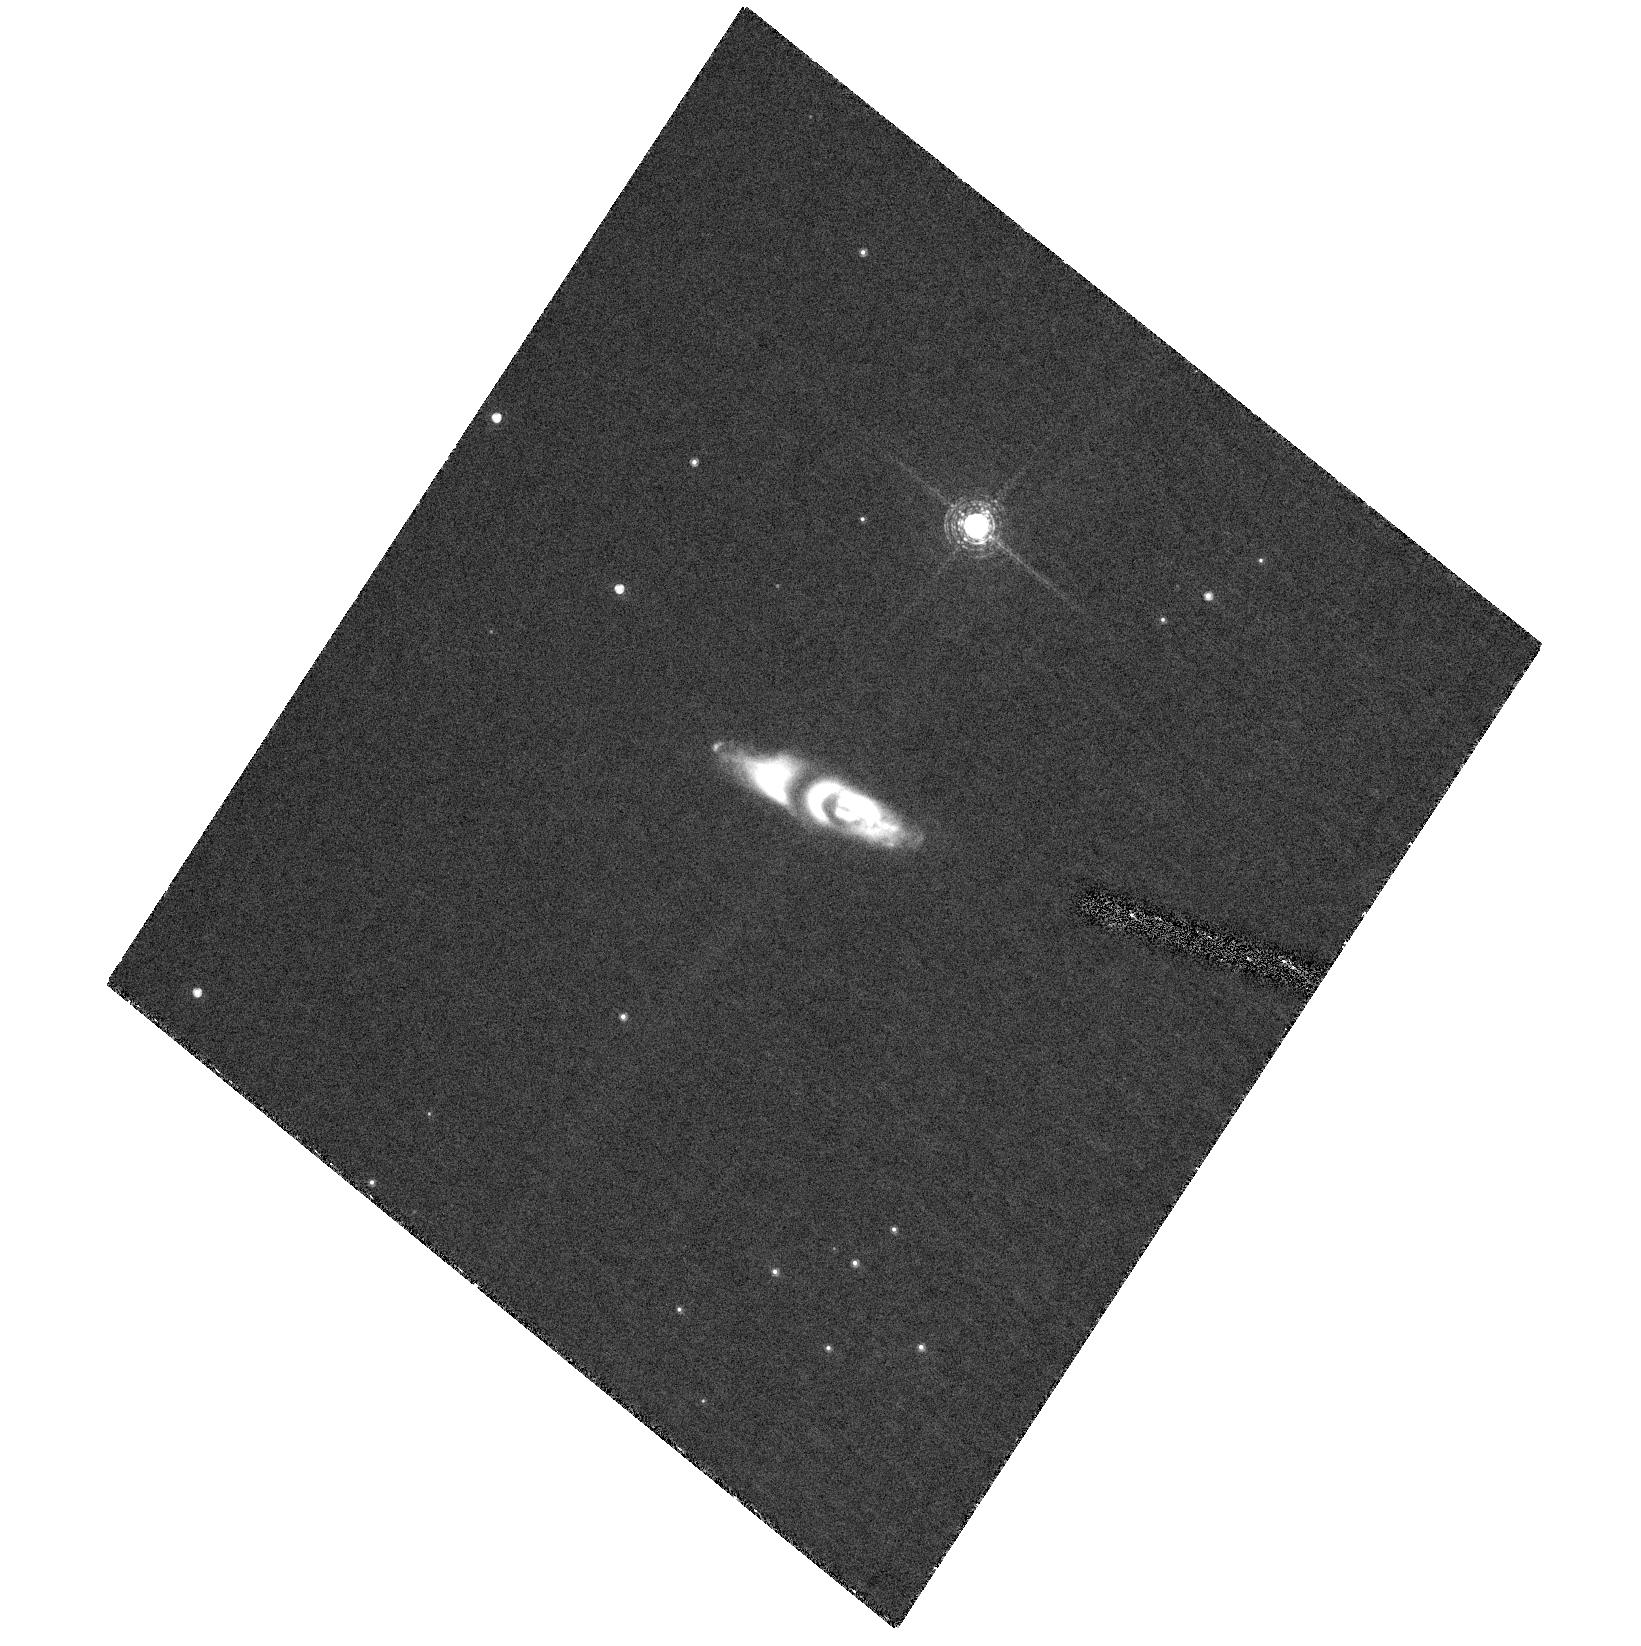
Target: IRAS22036+5306. Instrument: ACS/HRC. Filter: F658N. Exposure: 1.4 h. Observation ID: hst_10537_01_acs_hrc_f658n_j9da01

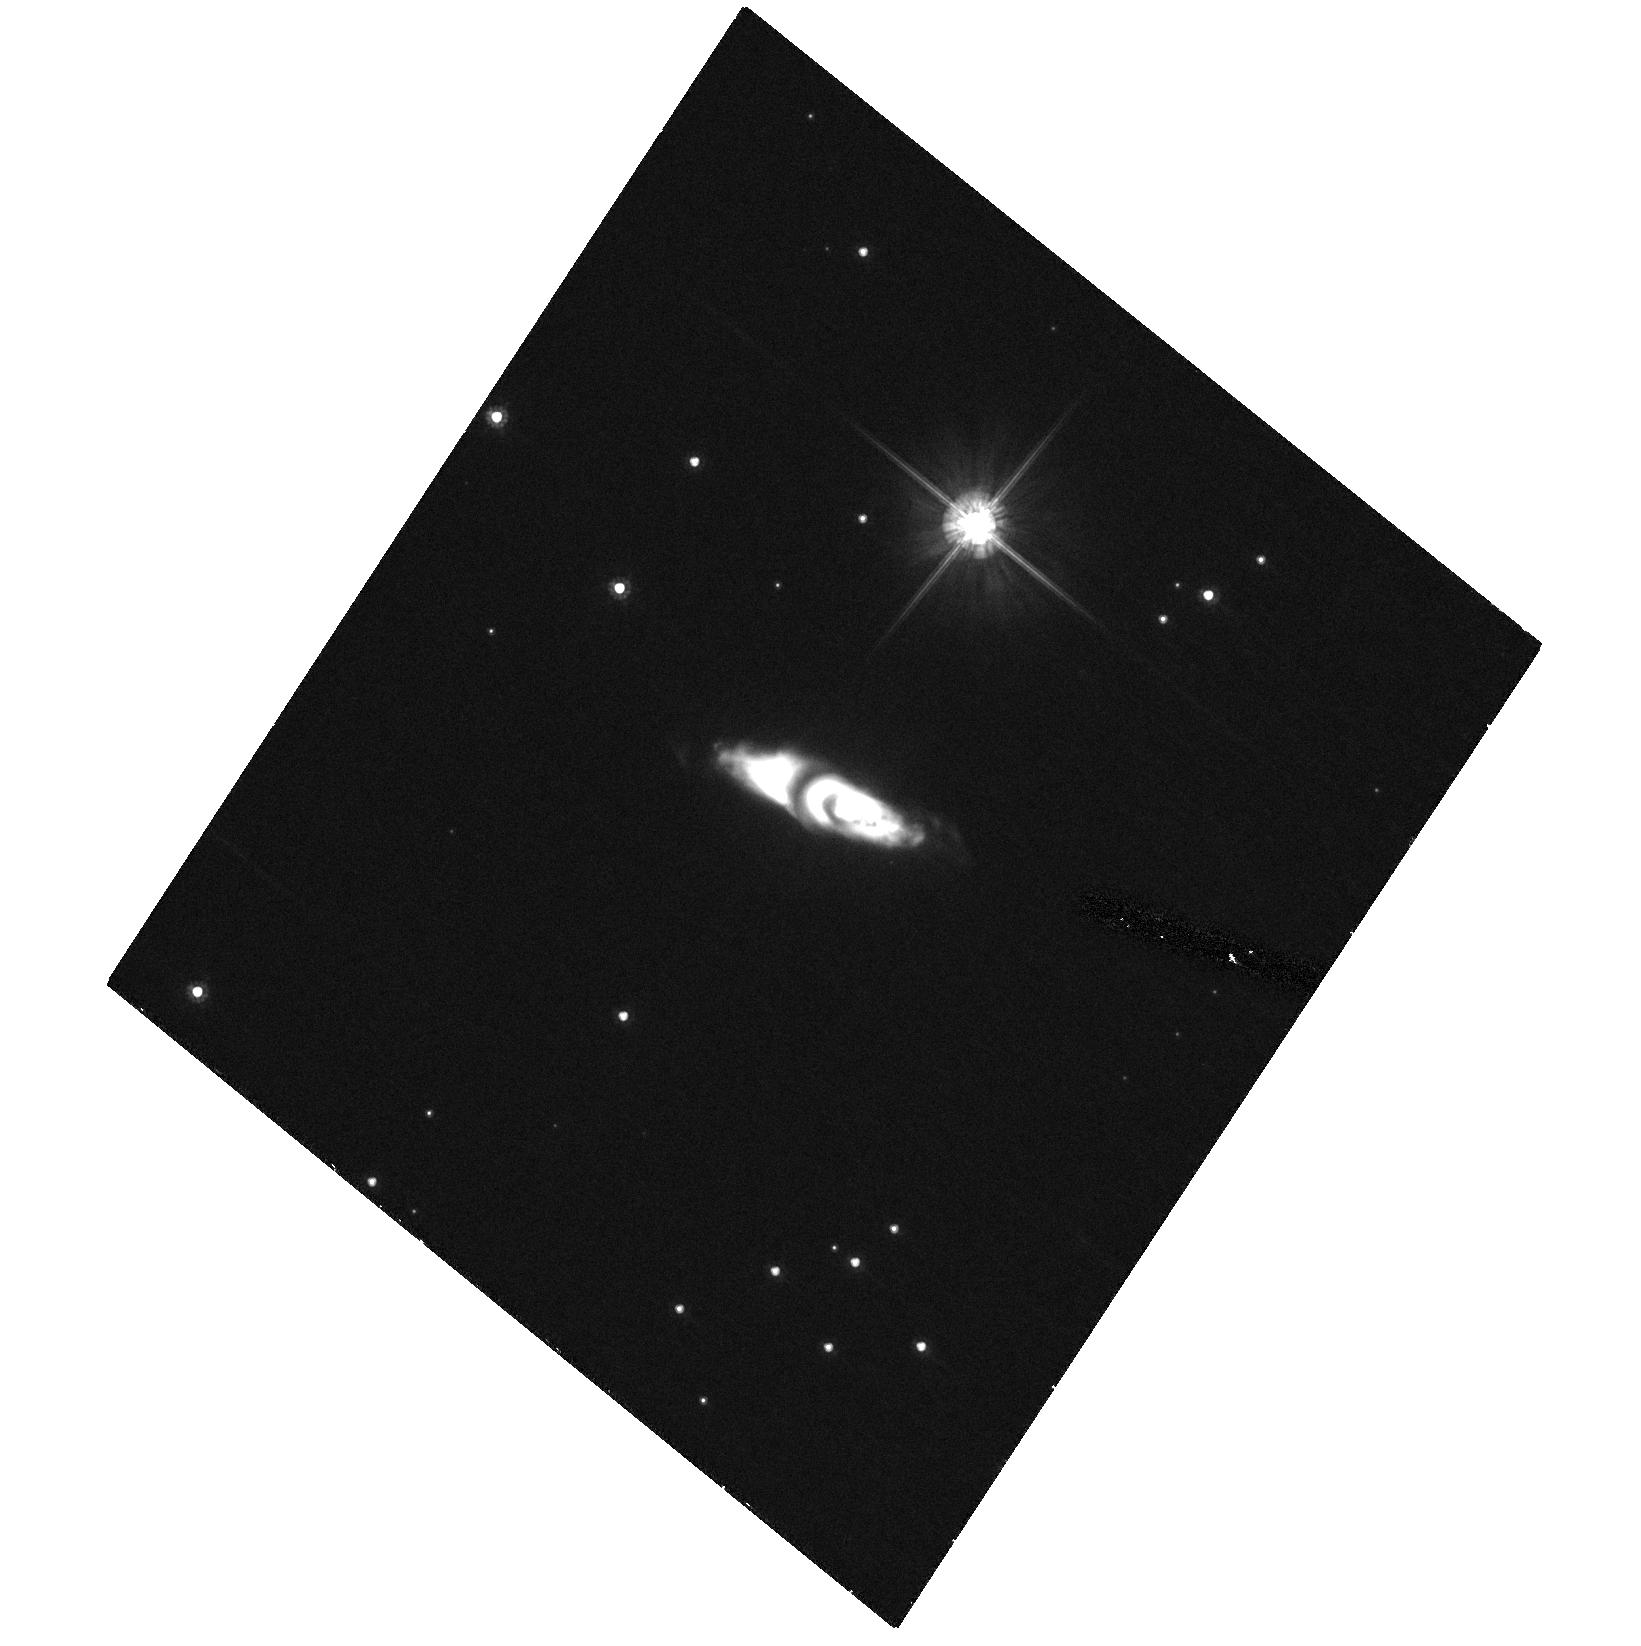
Target: IRAS22036+5306. Instrument: ACS/HRC. Filter: F606W. Exposure: 27 min. Observation ID: hst_10537_01_acs_hrc_f606w_j9da01

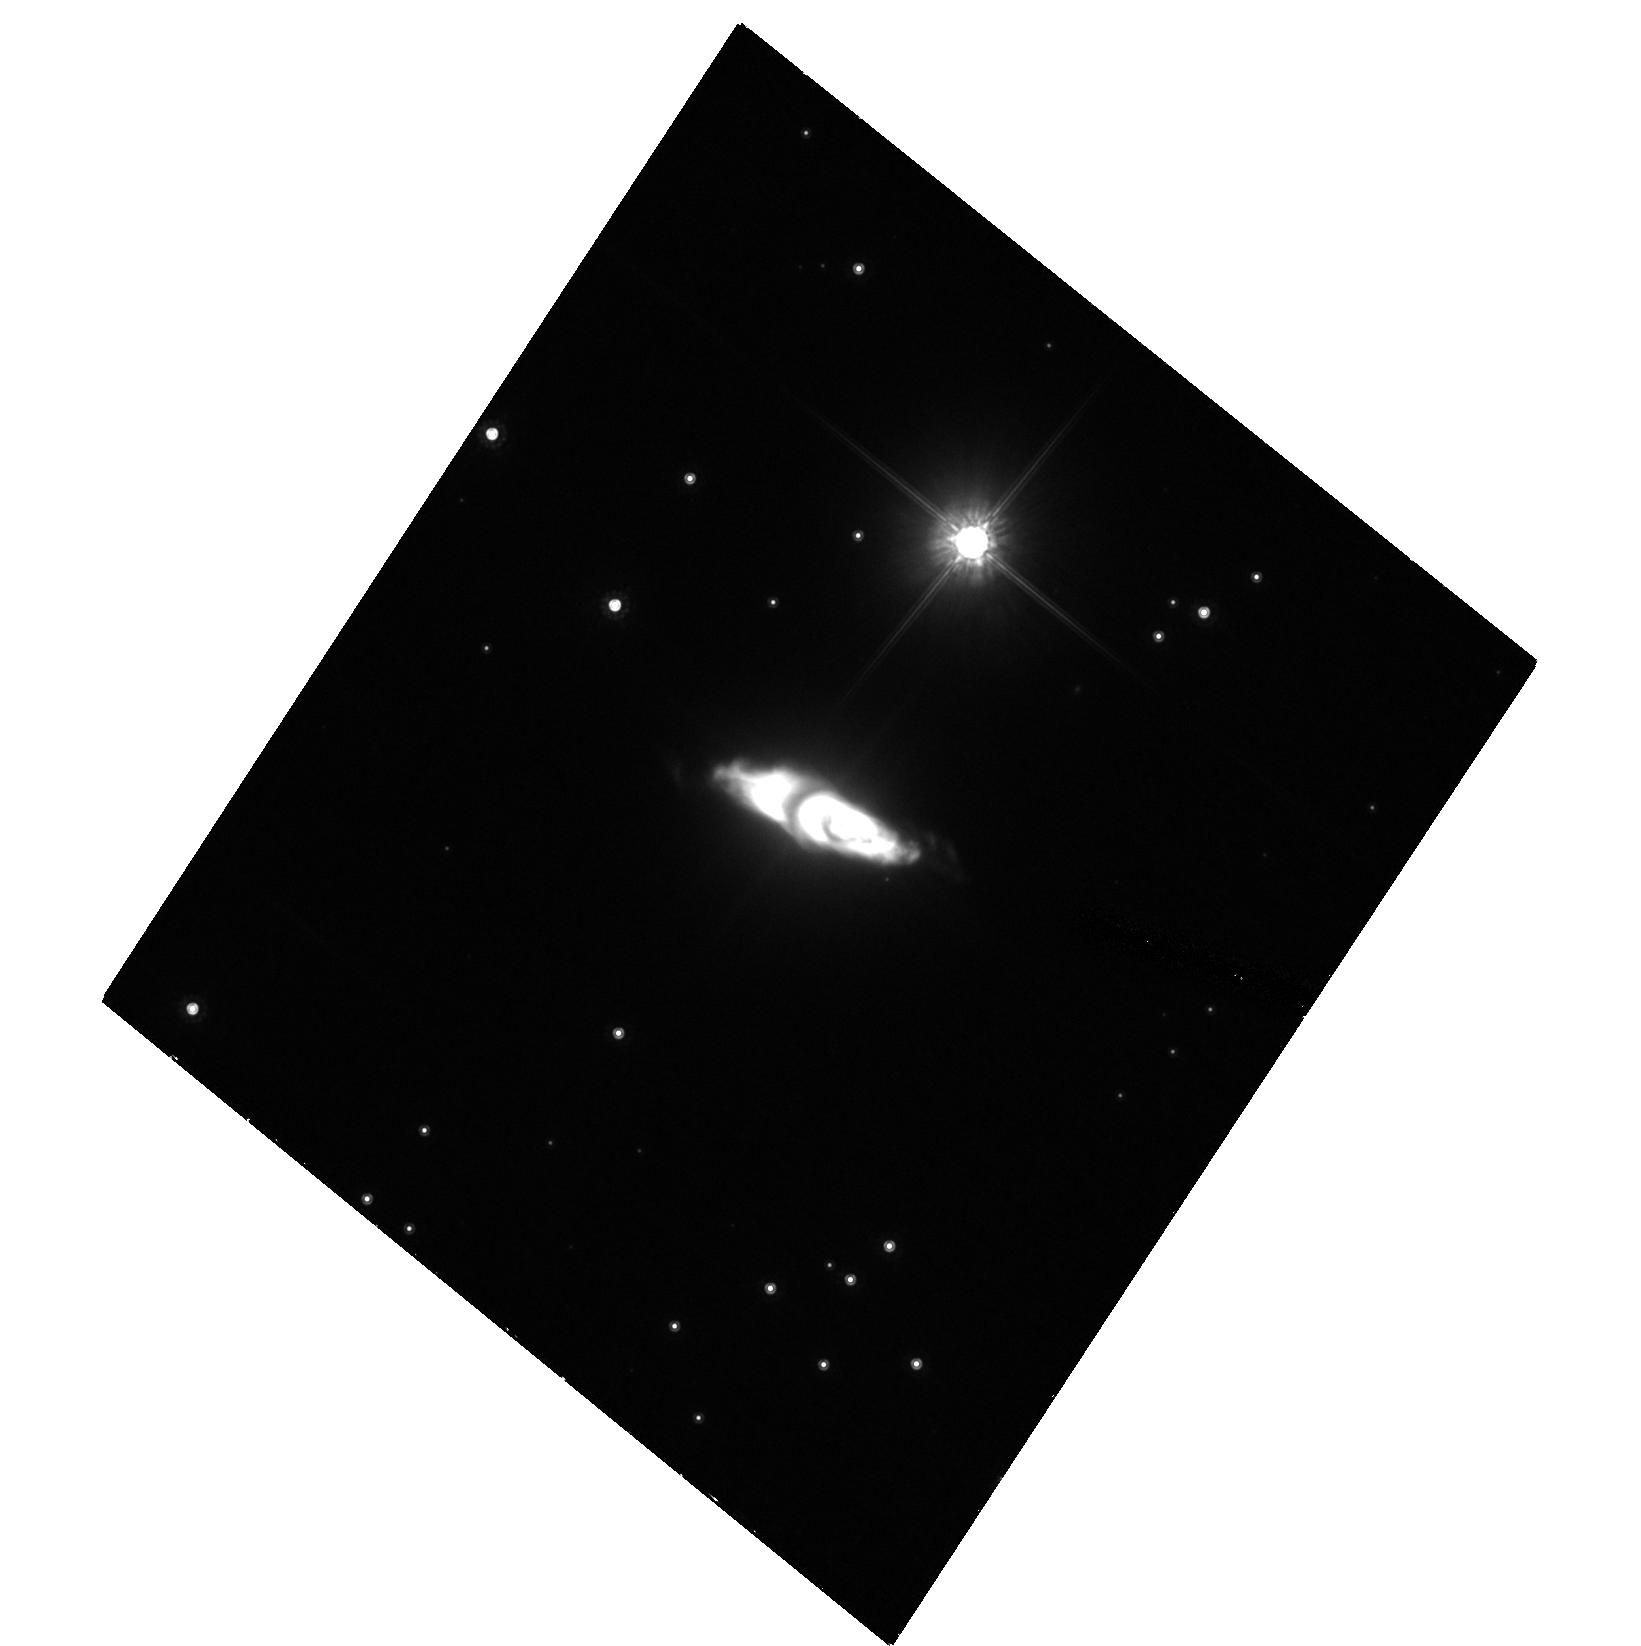
Target: IRAS22036+5306. Instrument: ACS/HRC. Filter: F814W. Exposure: 53 min. Observation ID: hst_10537_01_acs_hrc_f814w_j9da01

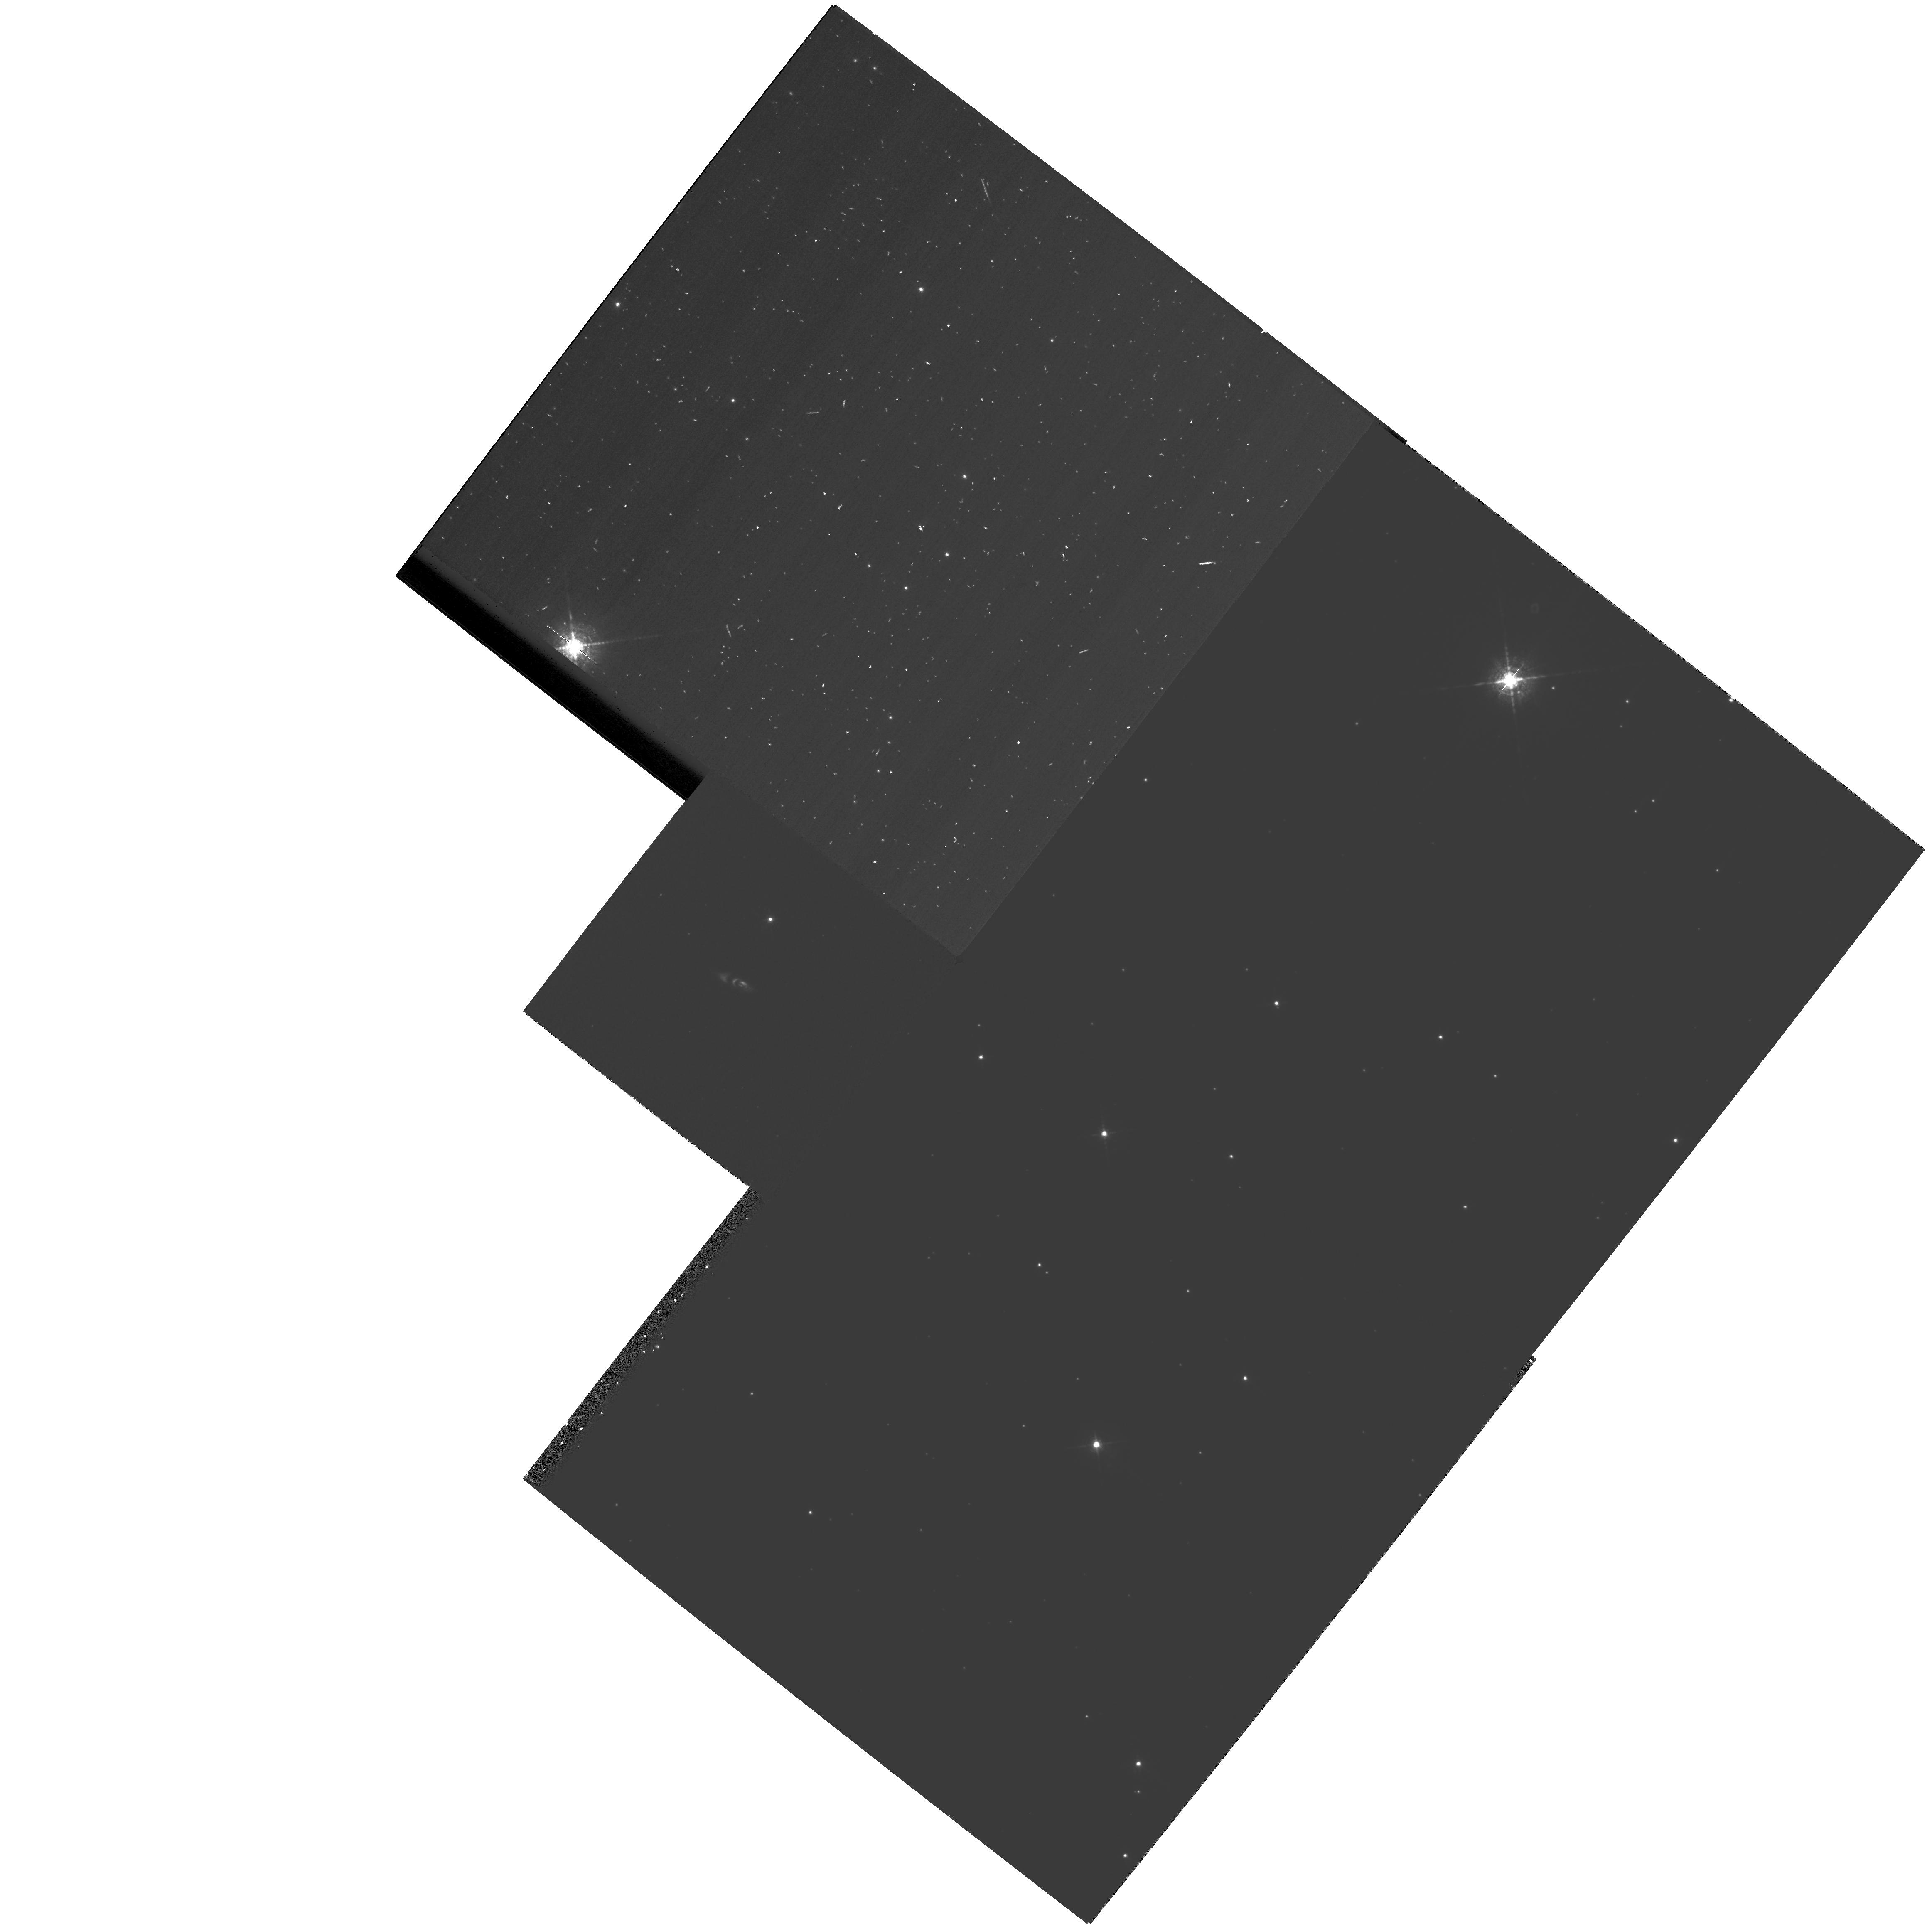
Target: IRAS22036+5306. Instrument: WFPC2/PC. Filter: F631N. Exposure: 33 min. Observation ID: hst_10537_02_wfpc2_pc_f631n_u9da02

Caught in the Act with HST -- Active Jet Sculpting in the Young Preplanetary Nebulae IRAS 22036+5306 (PI: Sahai, Raghvendra)

We have discovered an extended, highly-structured and bipolar nebula surrounding the post-AGB object IRAS22036+5306 (I22036), in a Cycle 10 WFPC2 imaging survey of very young pre-planetary nebulae (PPNs). Young PPNs like I22036, objects in rapid transition between the AGB and Planetary Nebulae (PN) phases, retain direct signatures, in the spatial character of their outflows, of the physical mechanisms which transform slowly expanding, round circumstellar AGB envelopes into highly aspherical PNs with fast-expanding elongated lobes along one or more axes. I22036 shows intriguing evidence for the presence of jets in the HST images, and VLA A-array maps show OH maser emission in a linear structure along the nebular axis. Our ground-based echelle H-alpha spectra show high-velocity blue-shifted absorption in a very broad (~2000 km/s) line profile, and mm-wave CO J=1-0 interferometric data show a bipolar molecular outflow. There are very few young PPNs like I22036 which show clear morphological & kinematical evidence of the presence of jets and their working surfaces, making it unquestionably a key object for understanding how jets can sculpt out bipolar lobes in a progenitor AGB star wind. Using ground-based long-slit spectroscopy with the Keck/ESI, we have partially spatially resolved the H-alpha emission in this object. We now propose to image I22036 in F658N, F631N, F606W and F814W in order to identify accurately the location and structure of the shocked gas, and its relation to the jets and their working surfaces. An important goal is to determine whether we can characterise the forward and reverse shocks near the heads of the knotty jets. The proposed HST imaging will help us to understand the spatio-kinematic structure of the outflowing gas in the bipolar lobes, and allow us to study the relationships between the important dynamical components of this nebula. Supporting ground-based observations such as Zeeman measurements of polarised OH masers with the VLBA to search for magnetic fields in I22036 are being pursued for testing magnetic-collimation models for jets in PPNs.